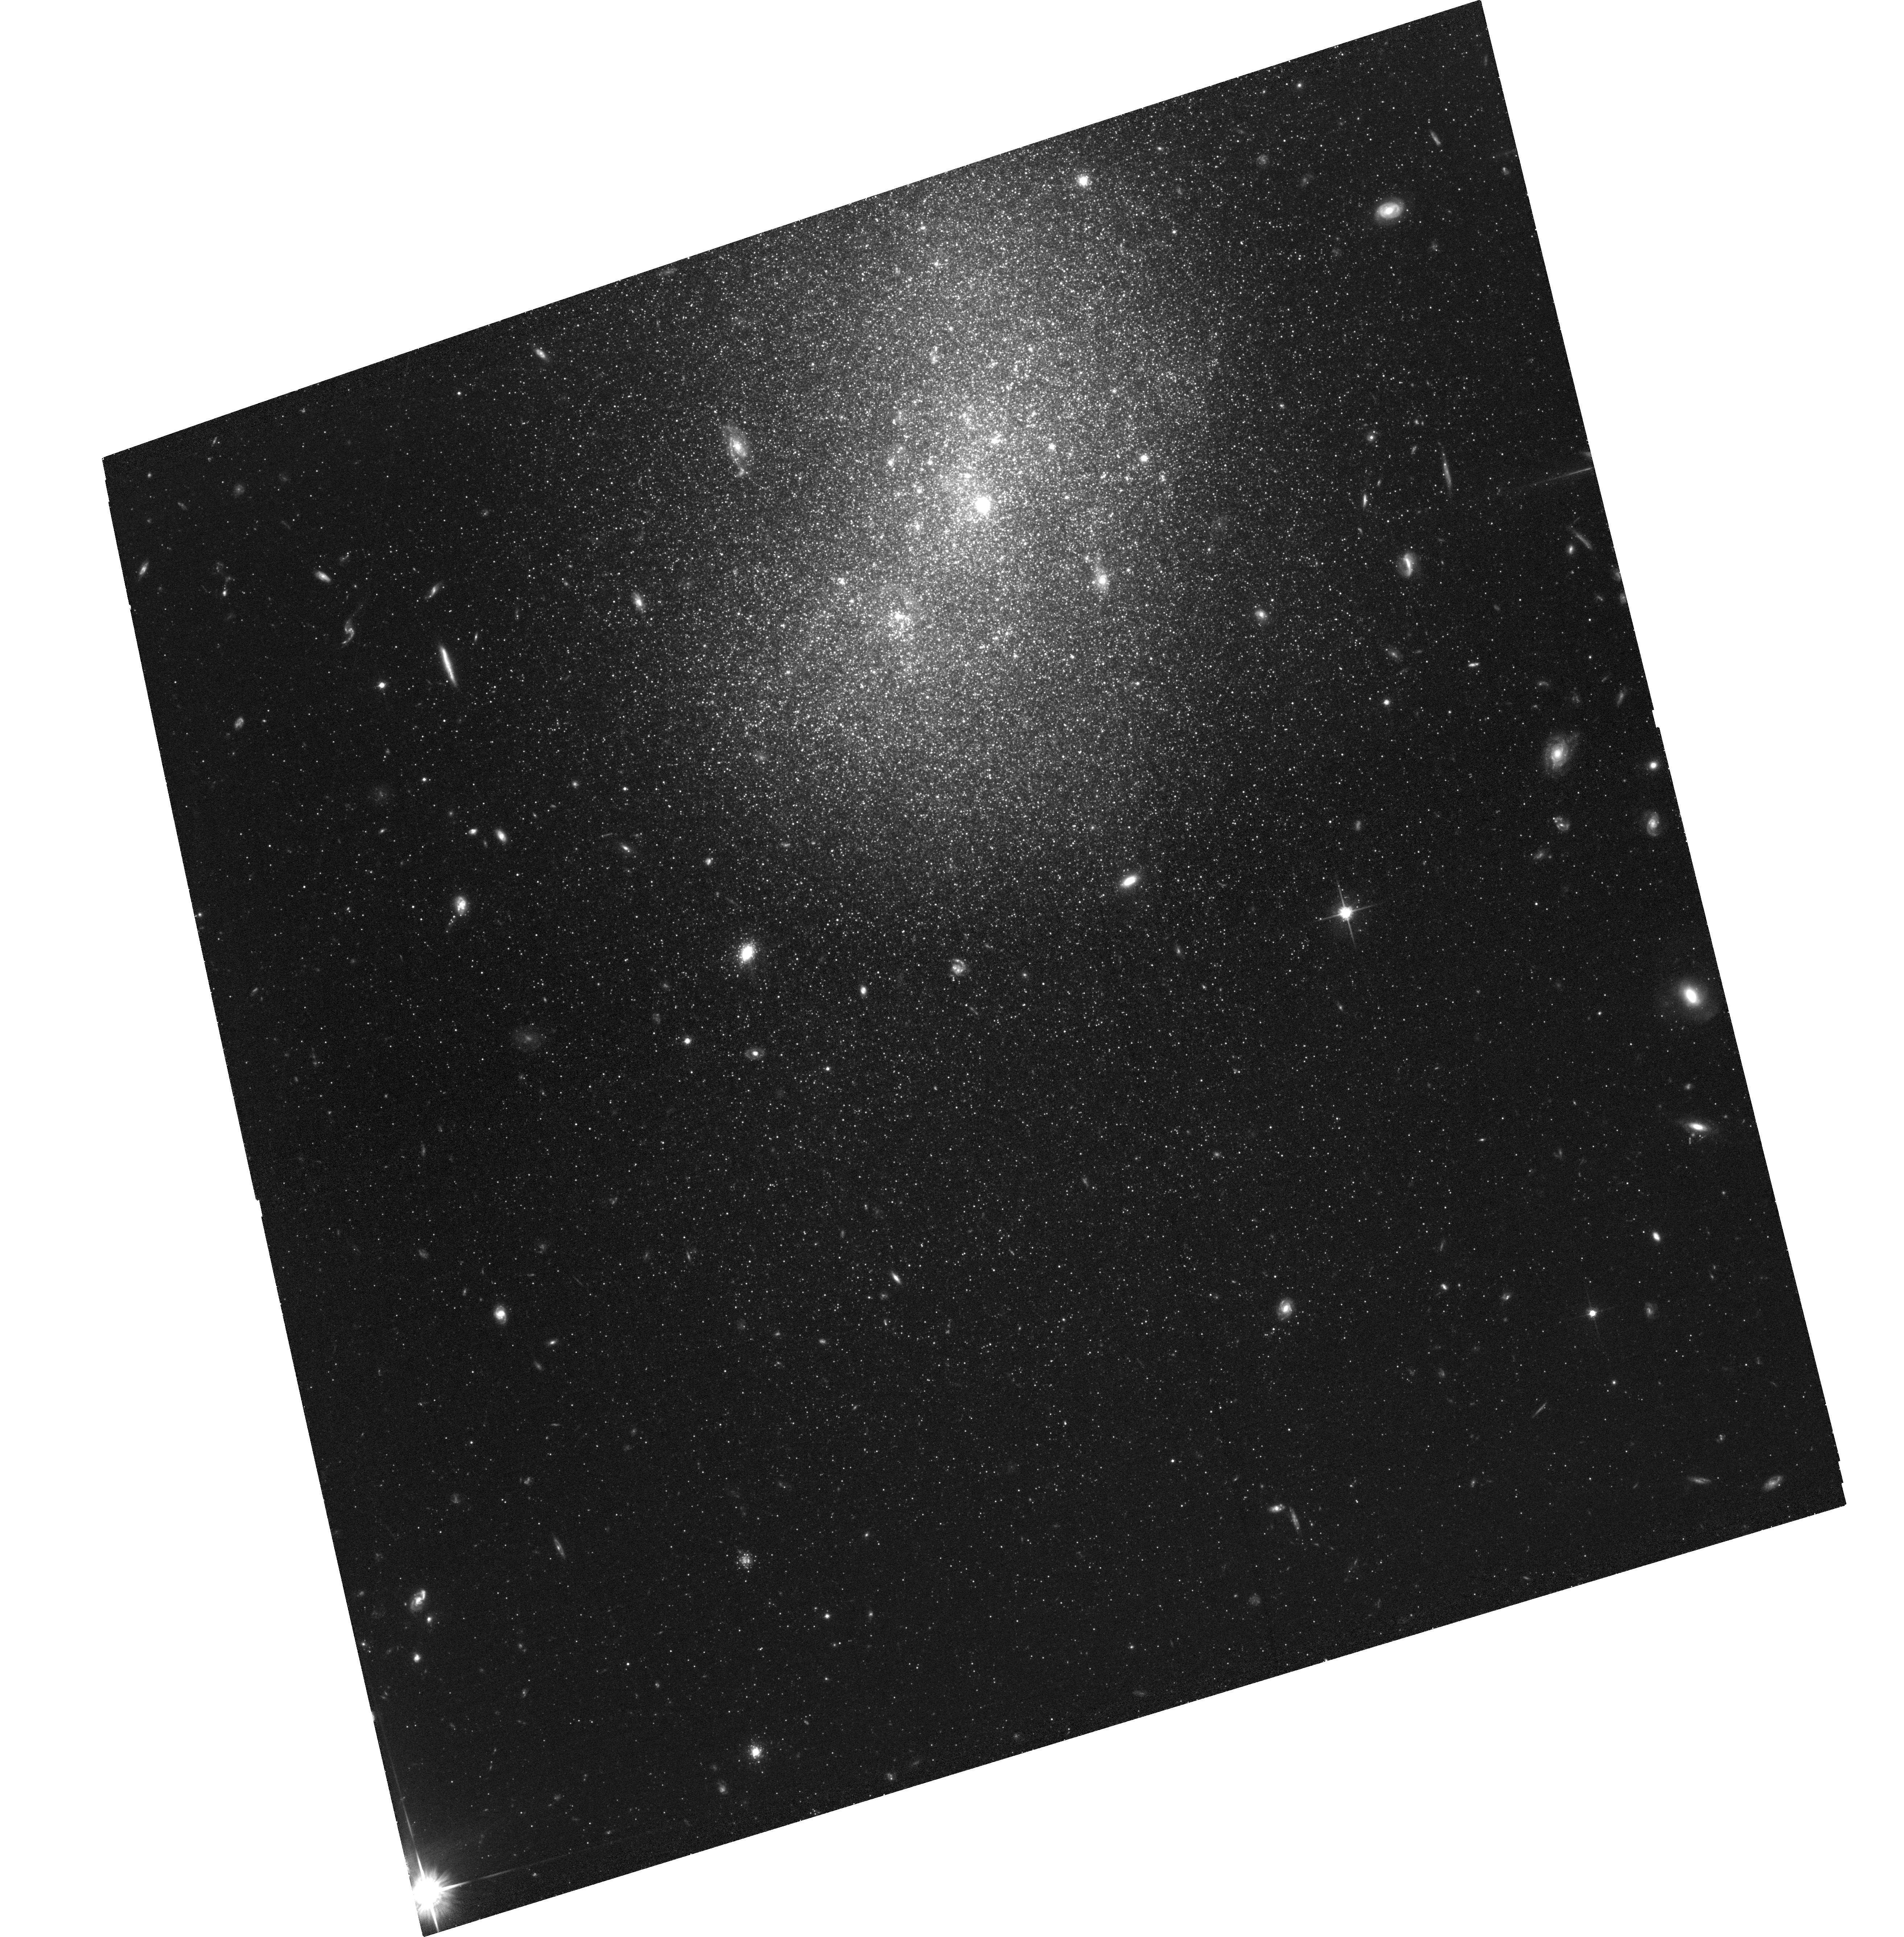
Target: NGC-5238-P1
Instrument: ACS/WFC
Filter: F814W
Exposure: 1.9 h
Observation ID: hst_17140_10_acs_wfc_f814w_jf0s10

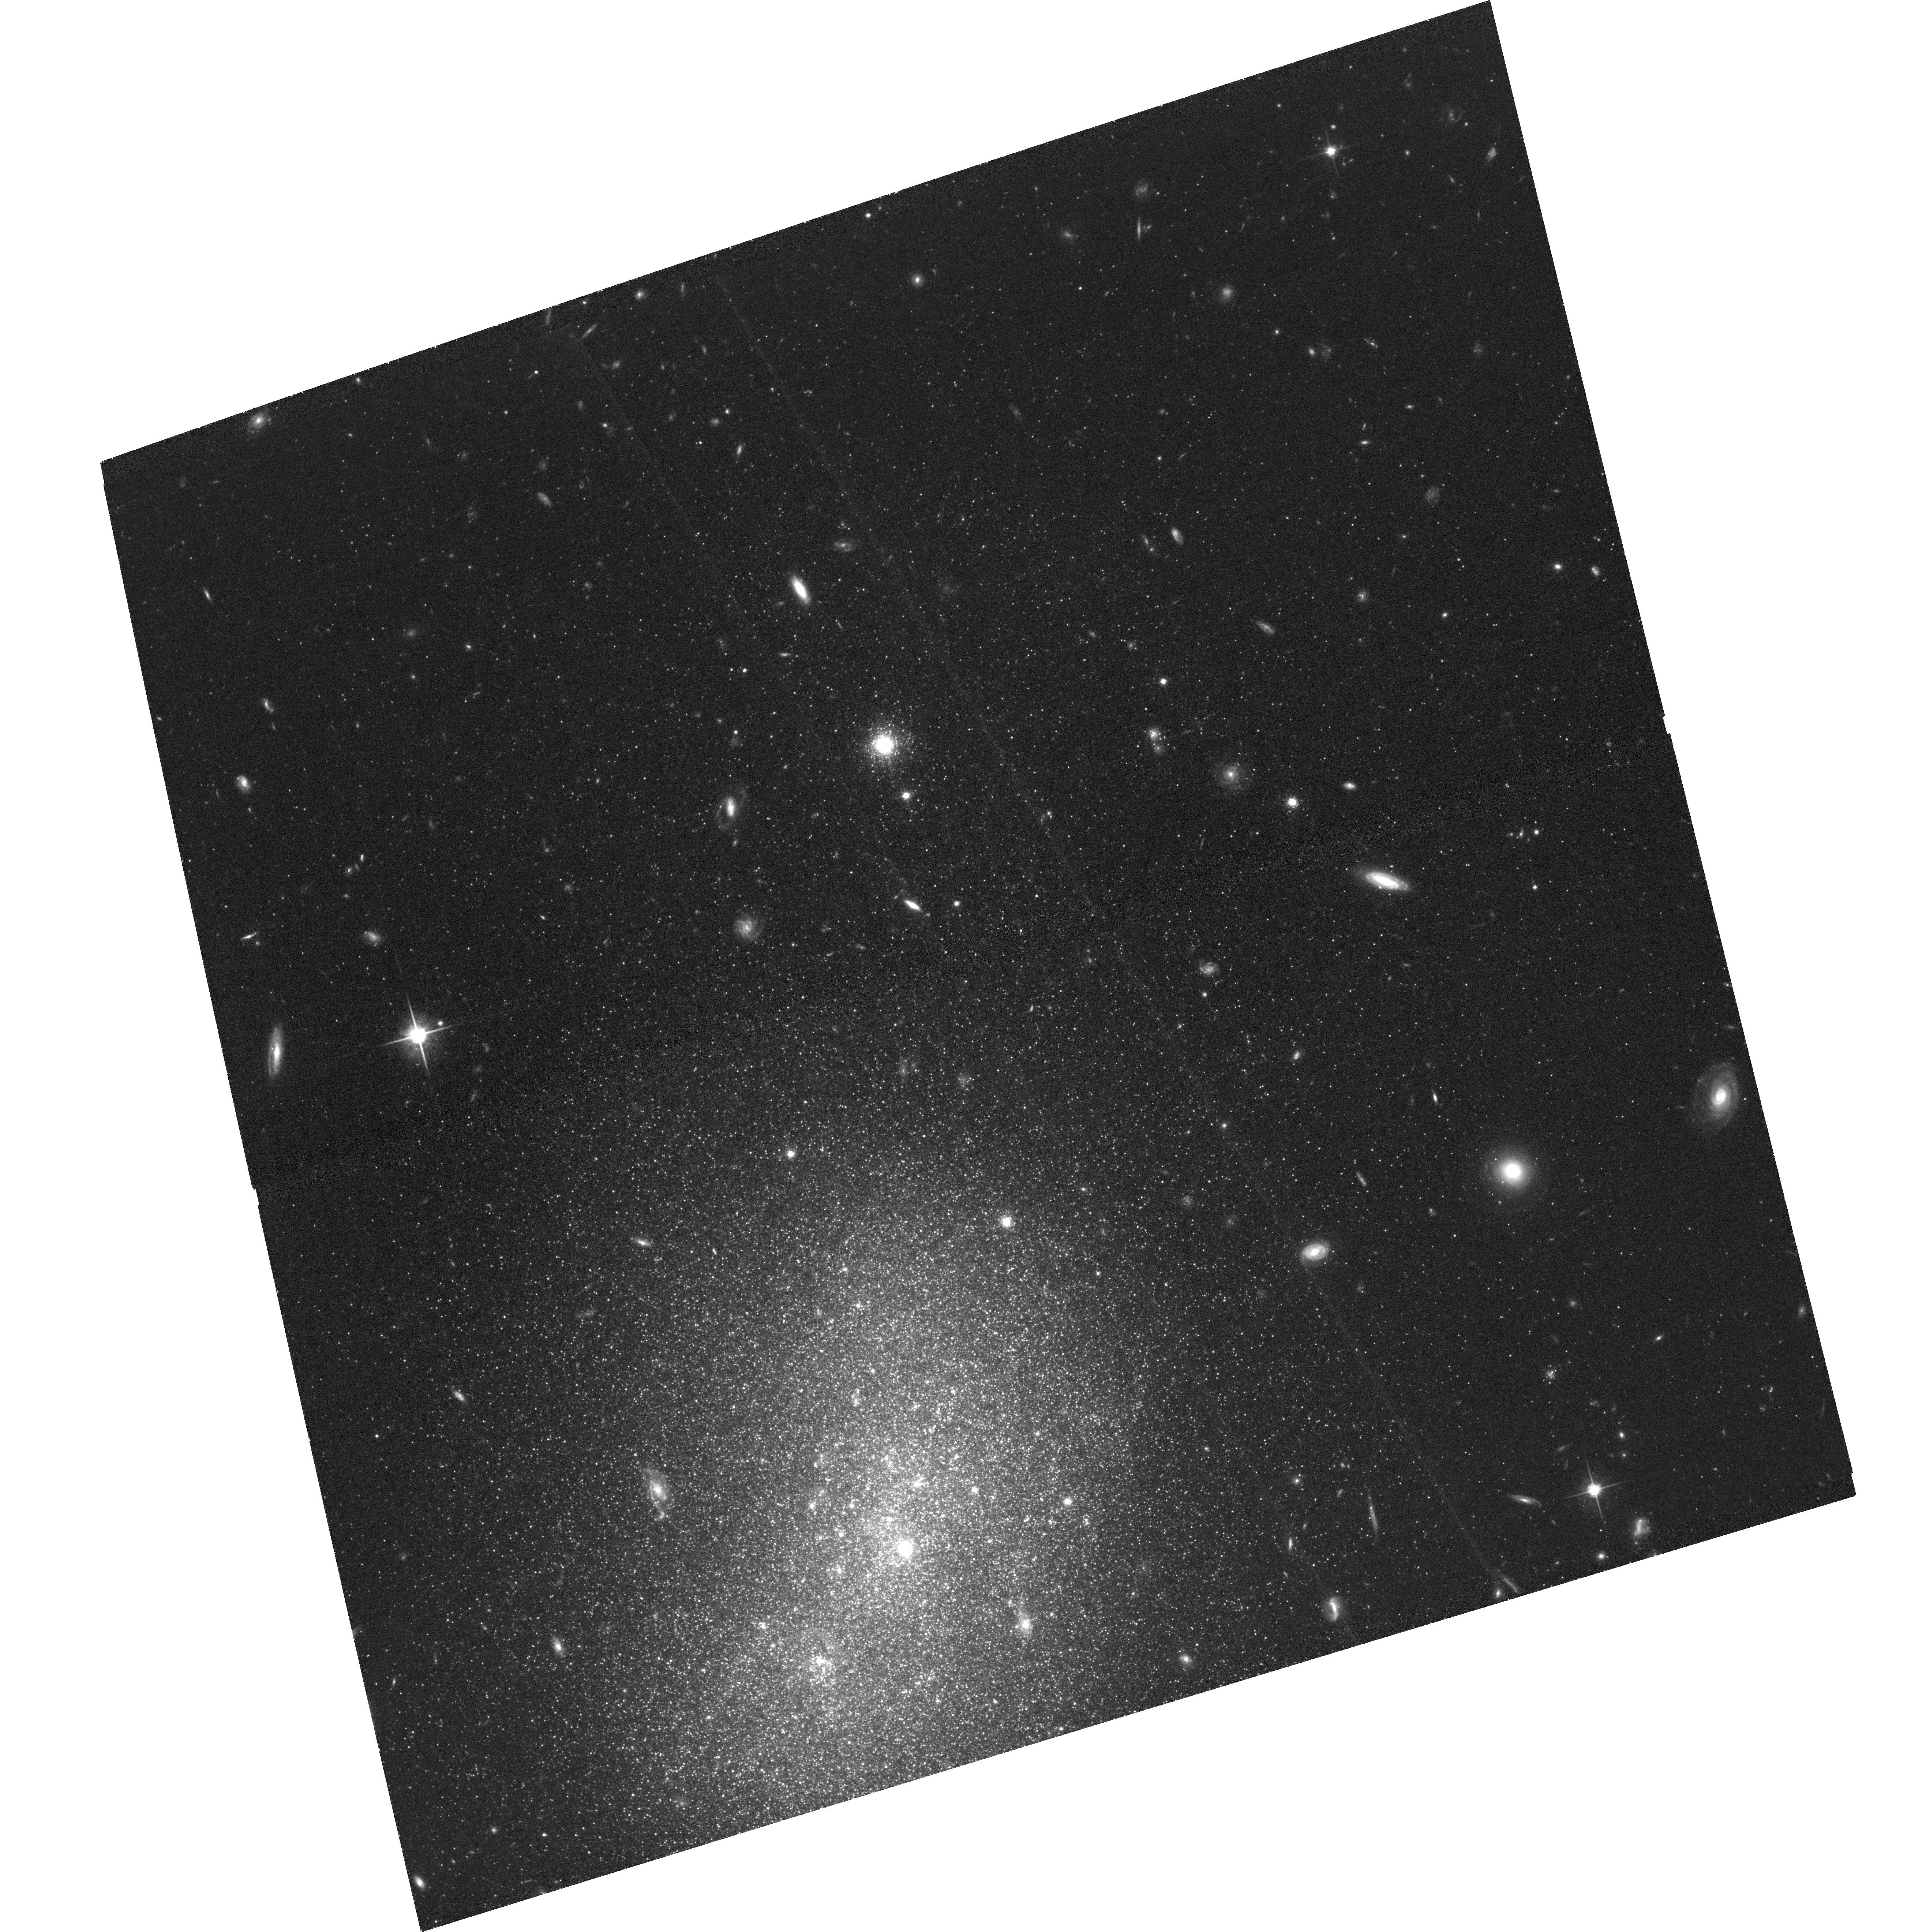
Target: NGC-5238-P2
Instrument: ACS/WFC
Filter: F814W
Exposure: 1.3 h
Observation ID: hst_17140_14_acs_wfc_f814w_jf0s14

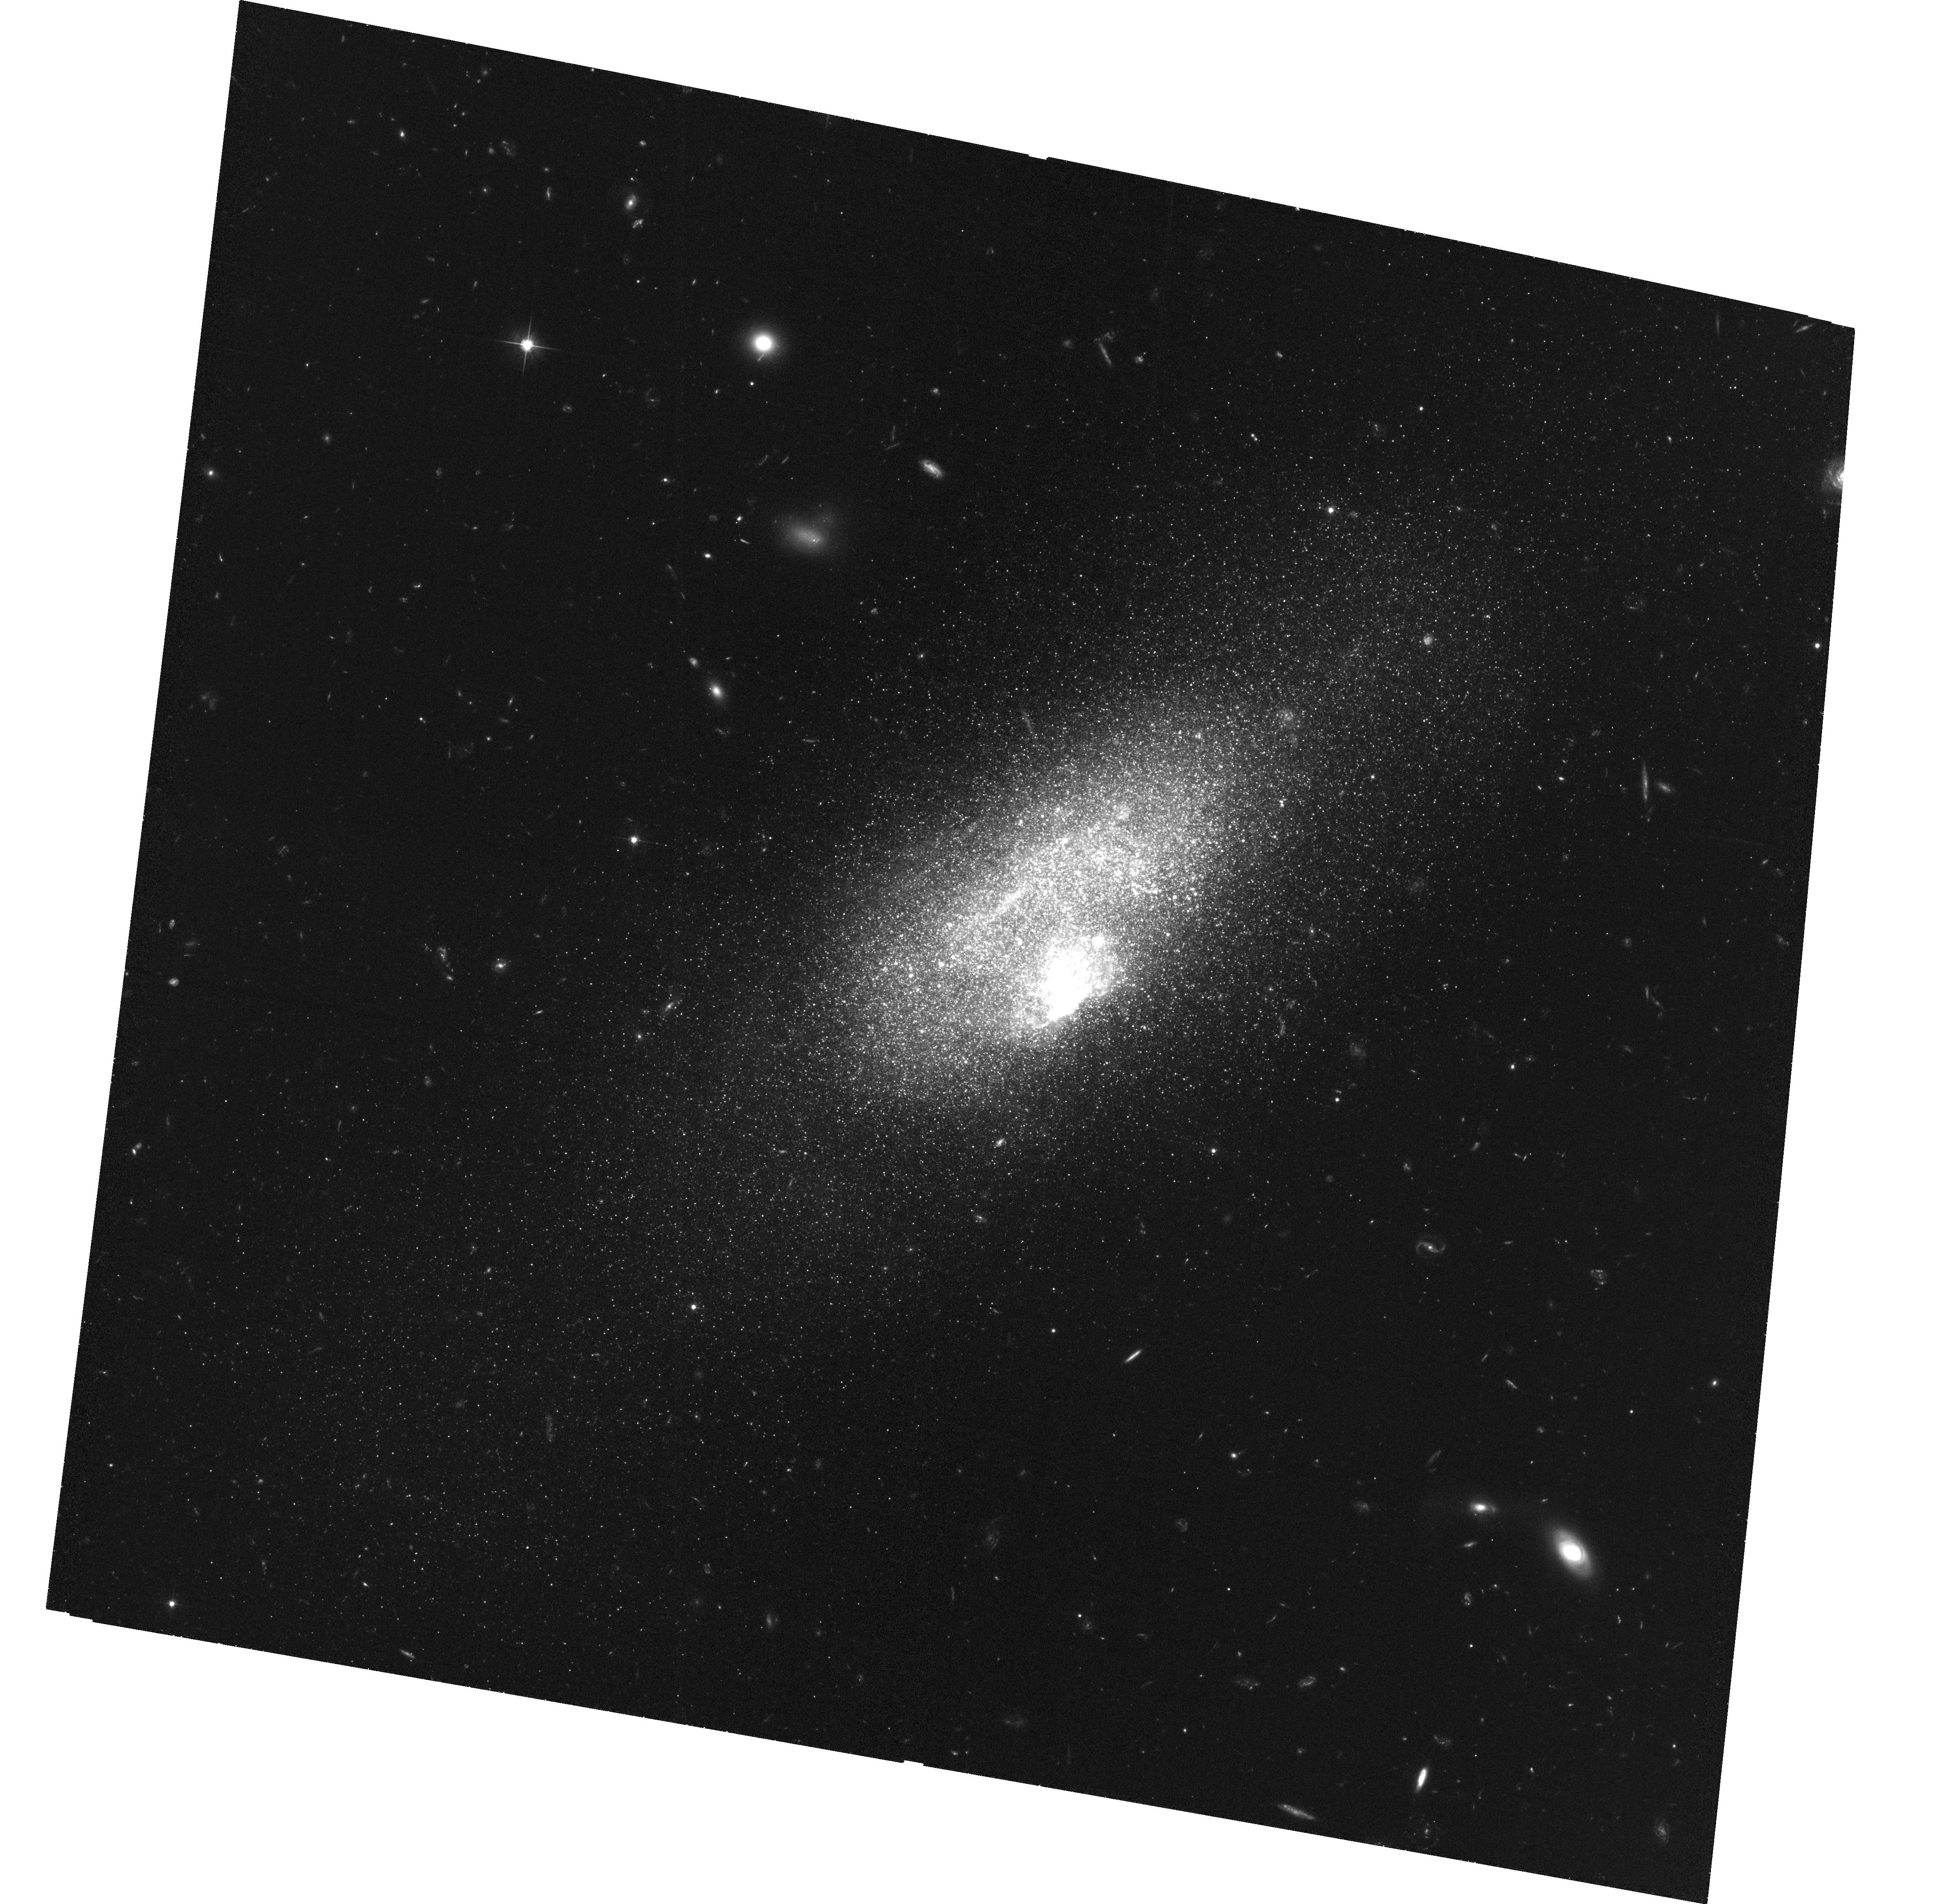
Target: MRK-178
Instrument: ACS/WFC
Filter: F606W
Exposure: 1.9 h
Observation ID: hst_17140_01_acs_wfc_f606w_jf0s01

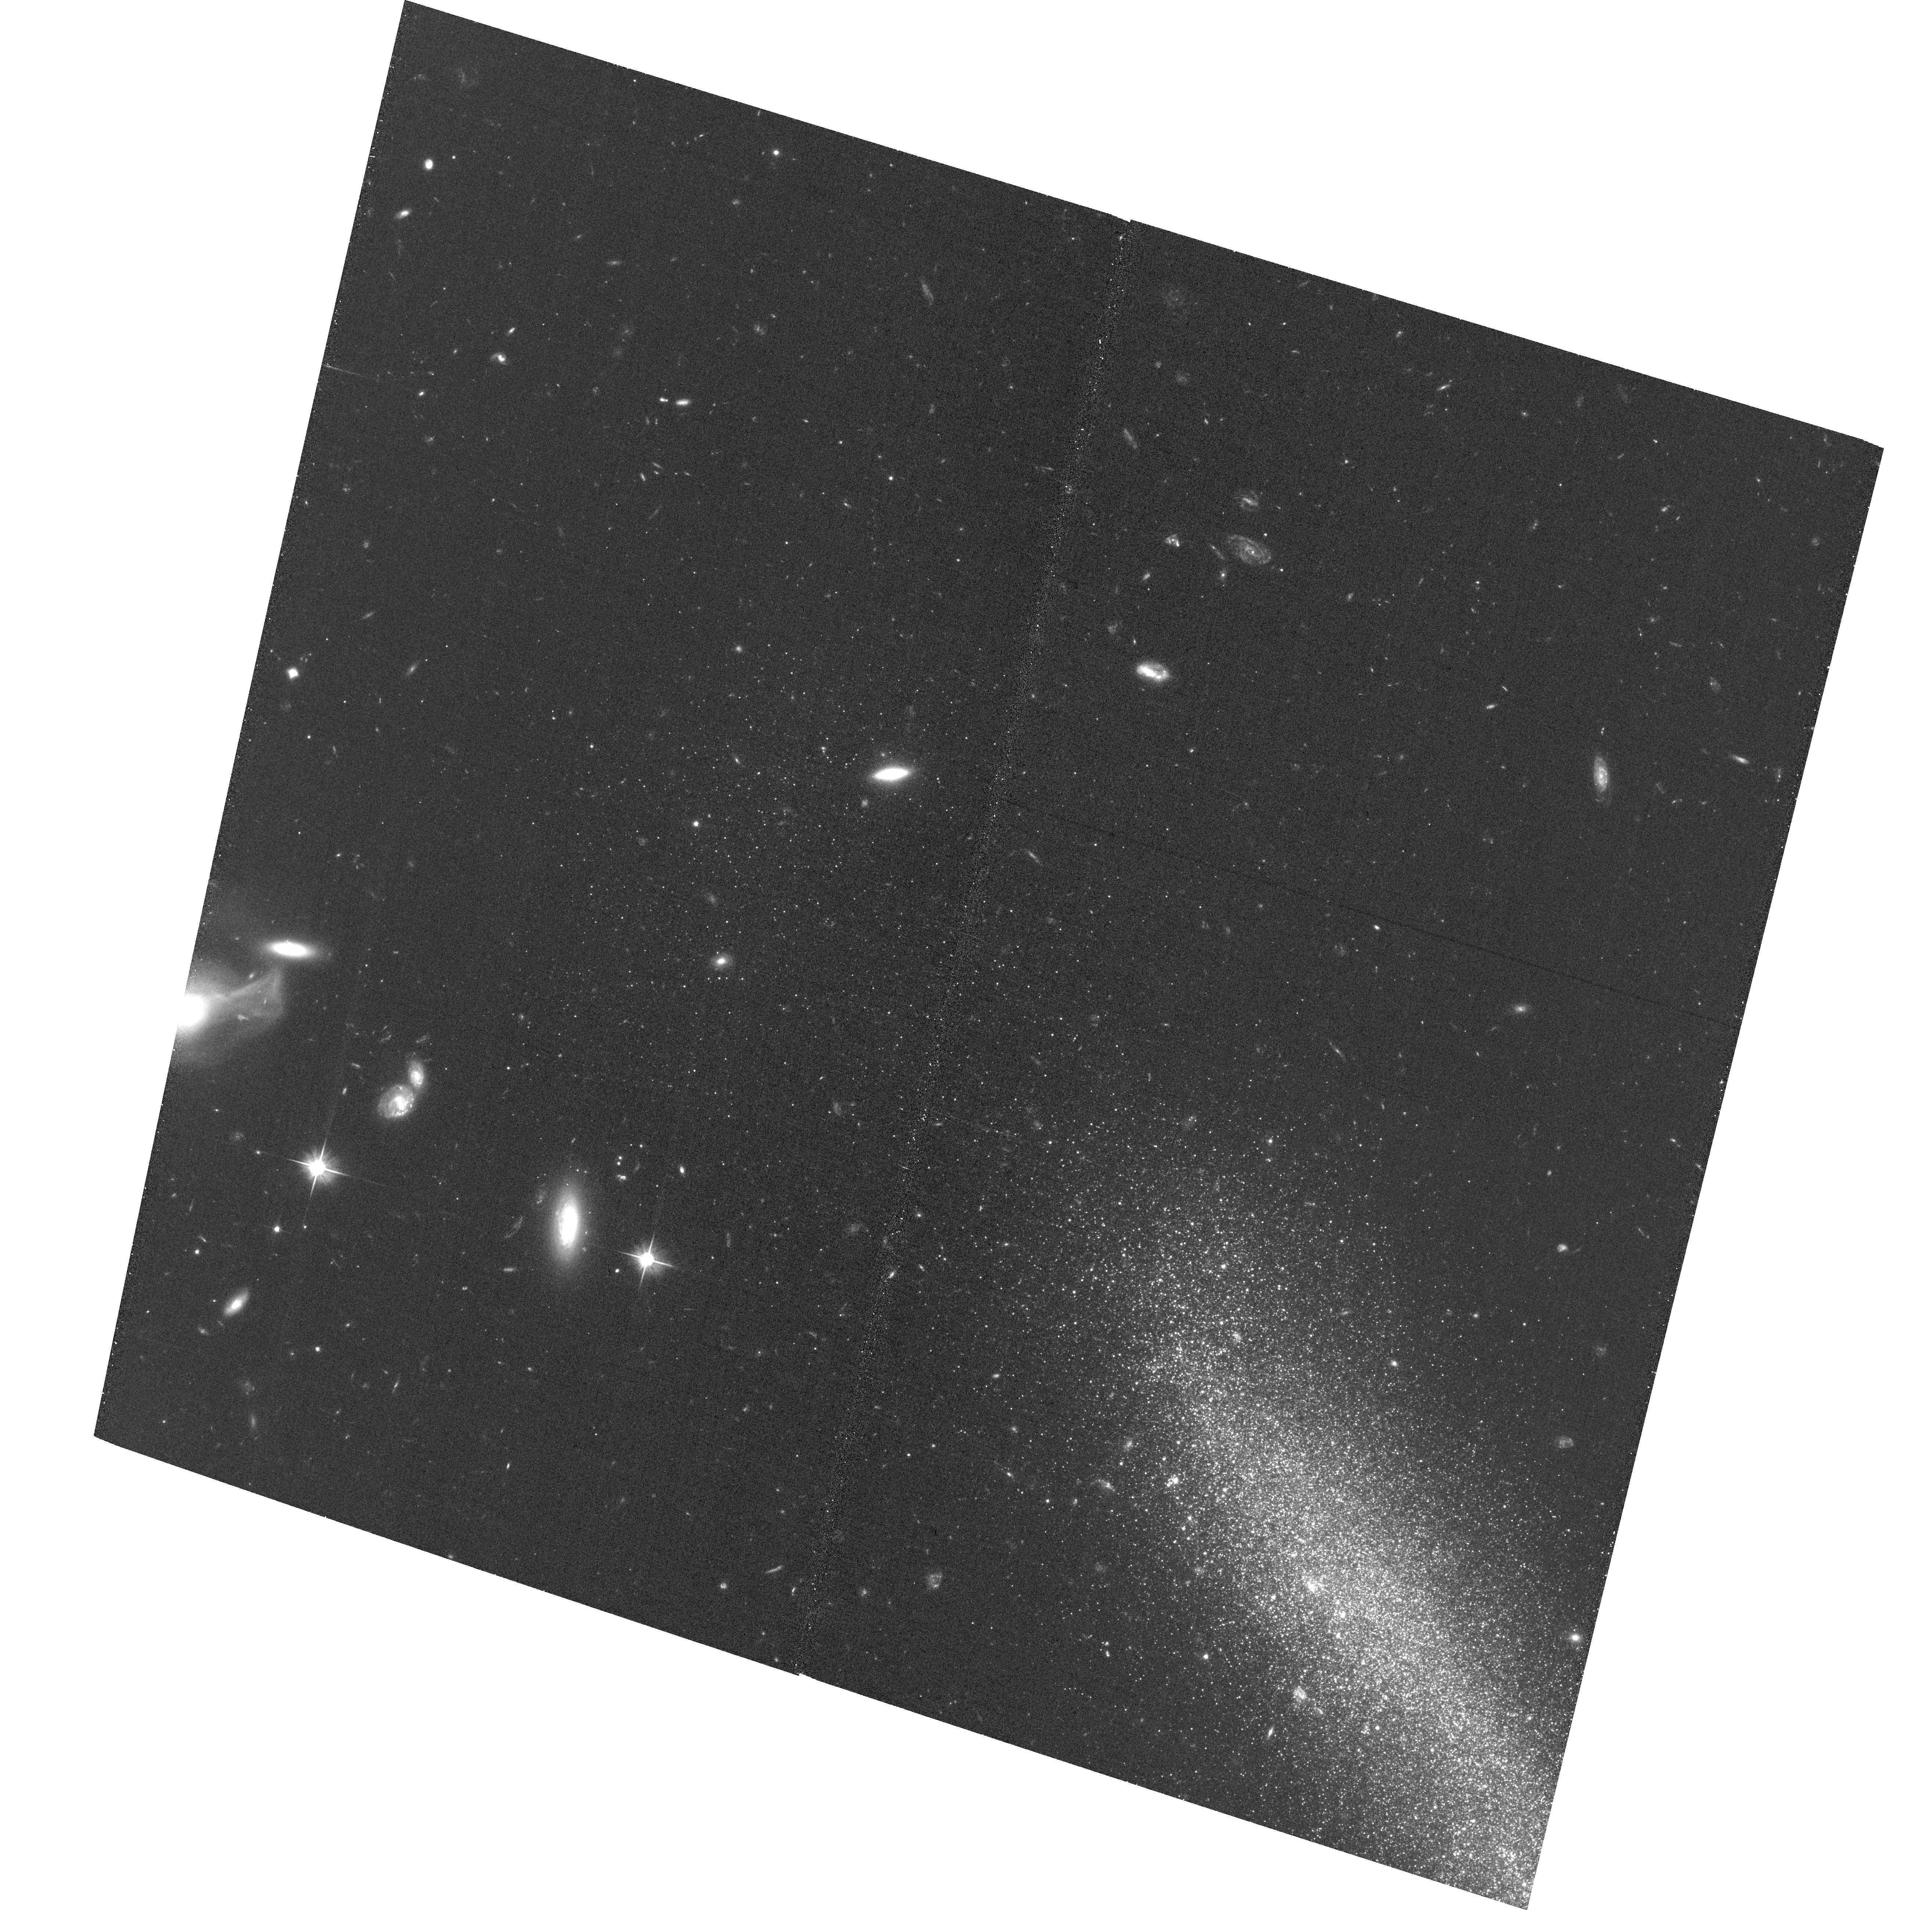
Target: UGC-8760-POINT2
Instrument: ACS/WFC
Filter: F606W
Exposure: 33 min
Observation ID: hst_17140_06_acs_wfc_f606w_jf0s06

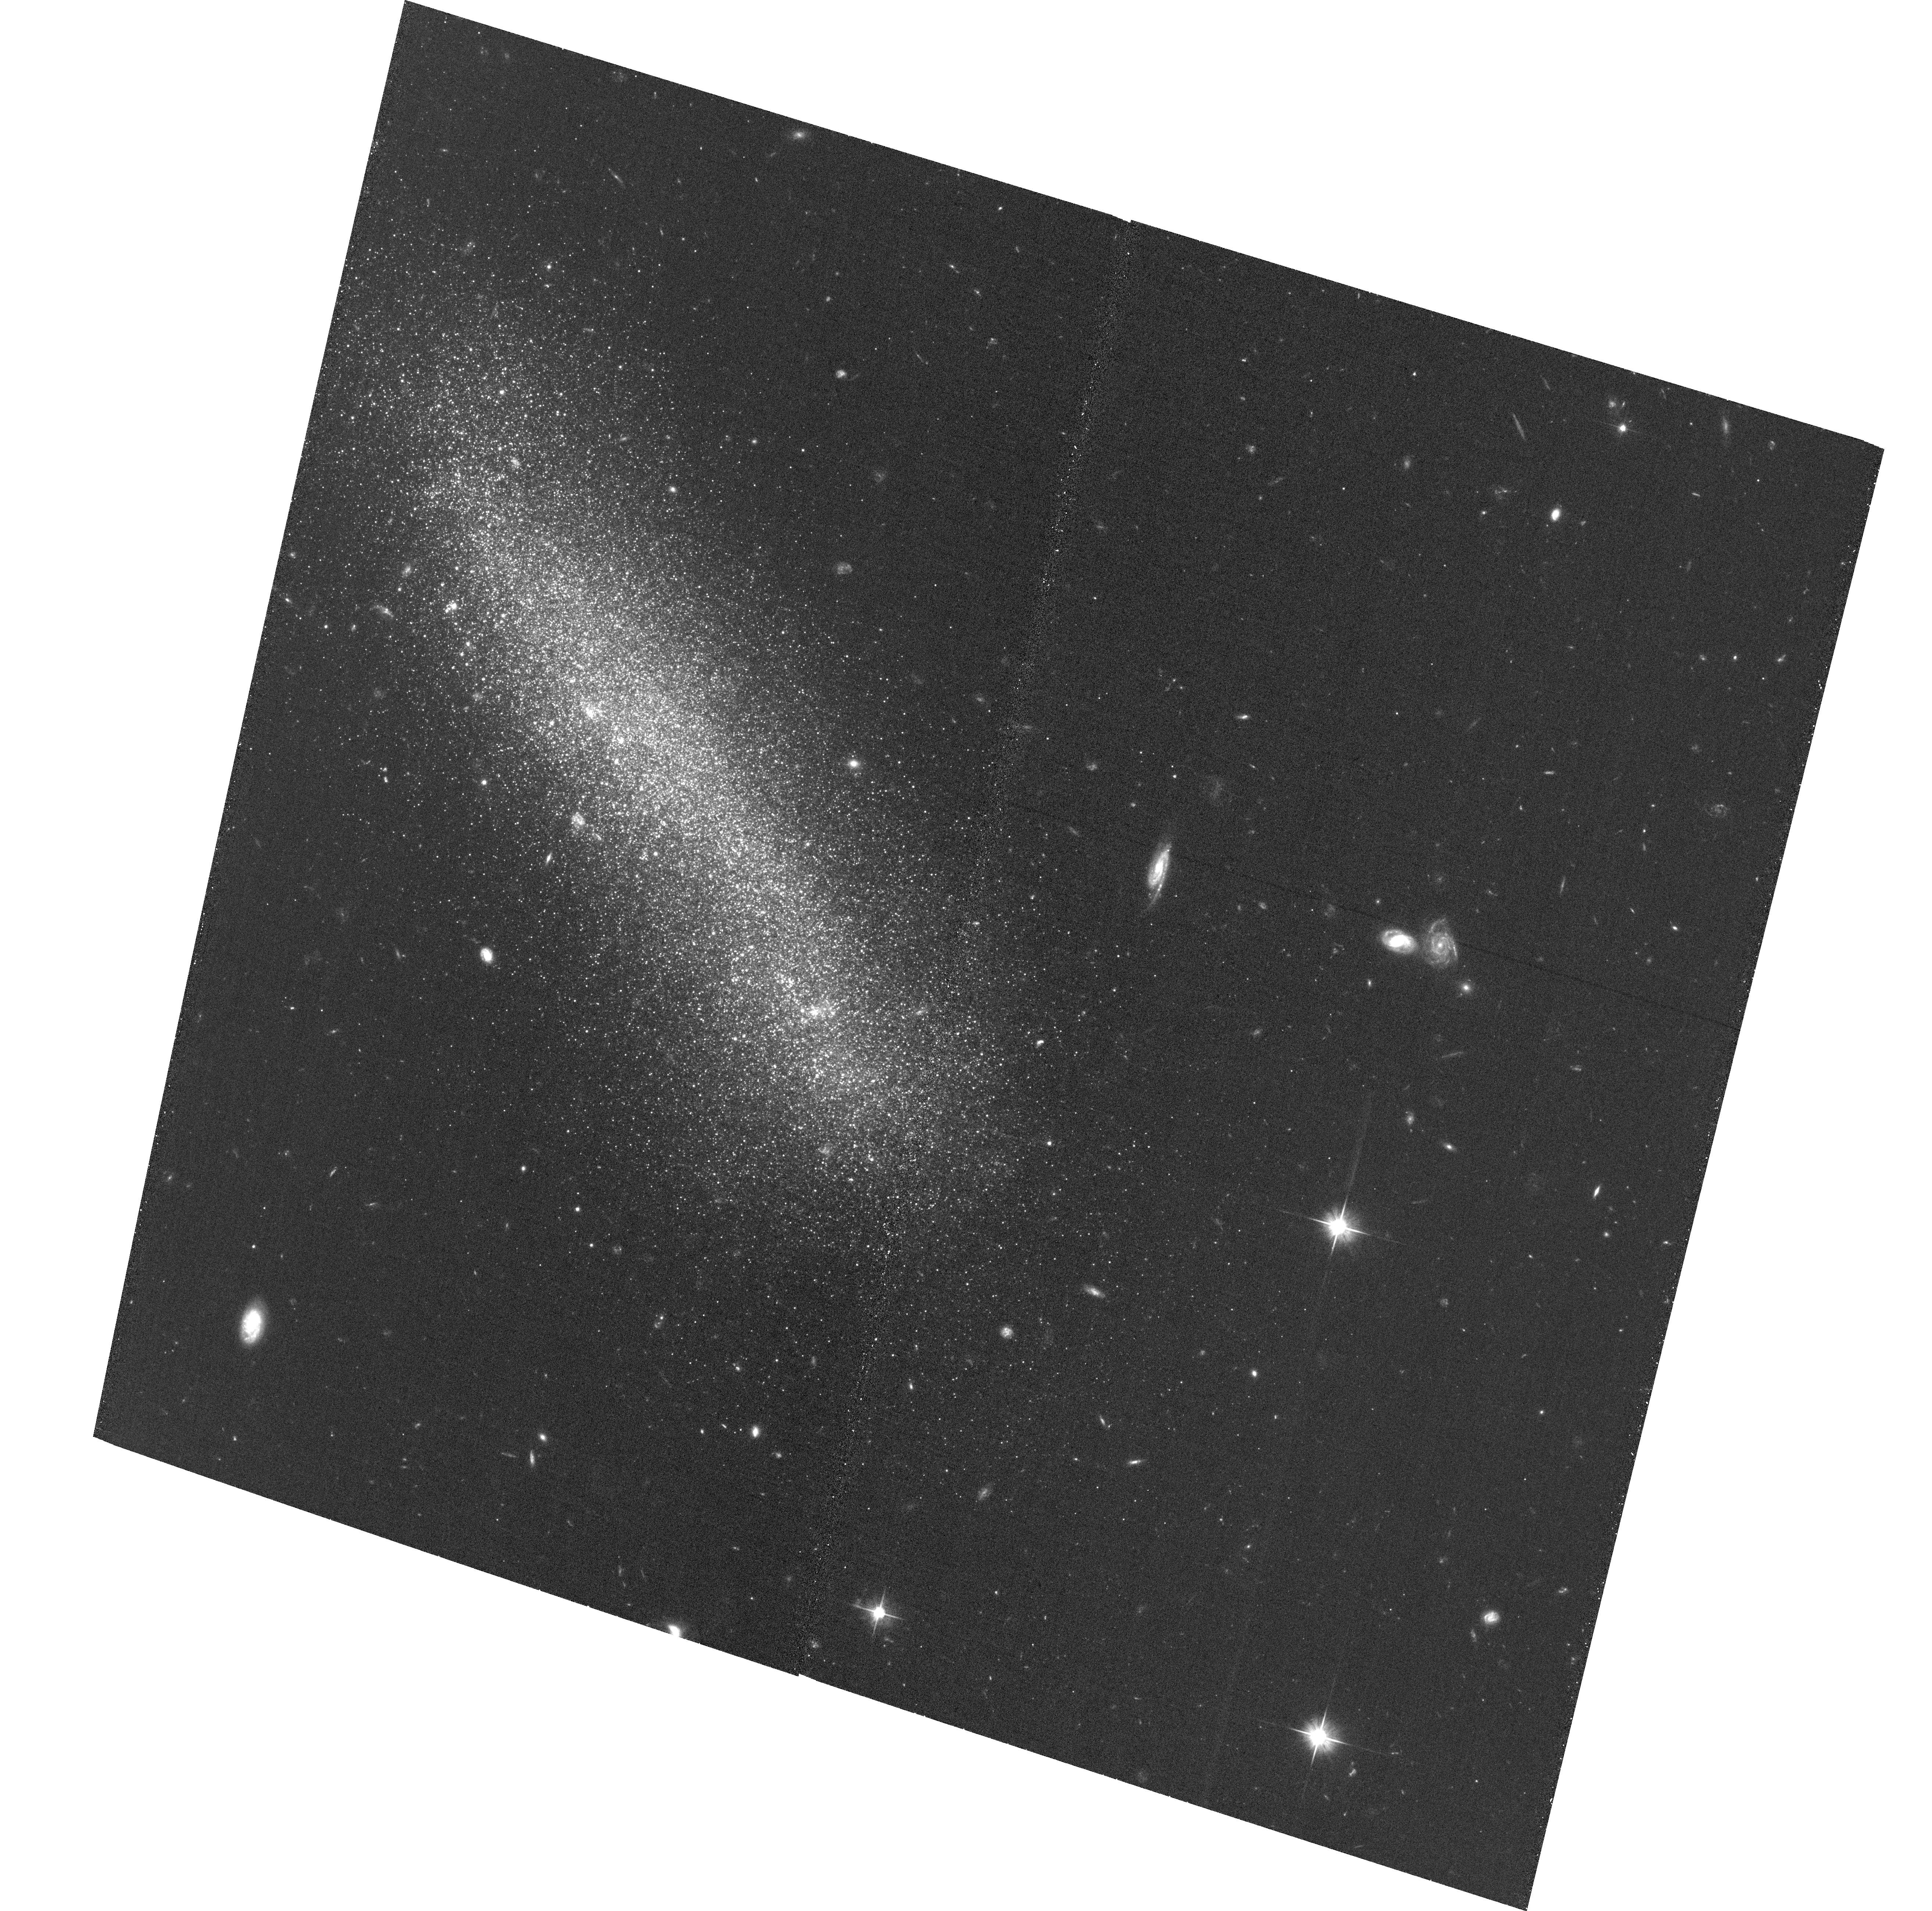
Target: UGC-8760-POINT1
Instrument: ACS/WFC
Filter: F606W
Exposure: 33 min
Observation ID: hst_17140_04_acs_wfc_f606w_jf0s04

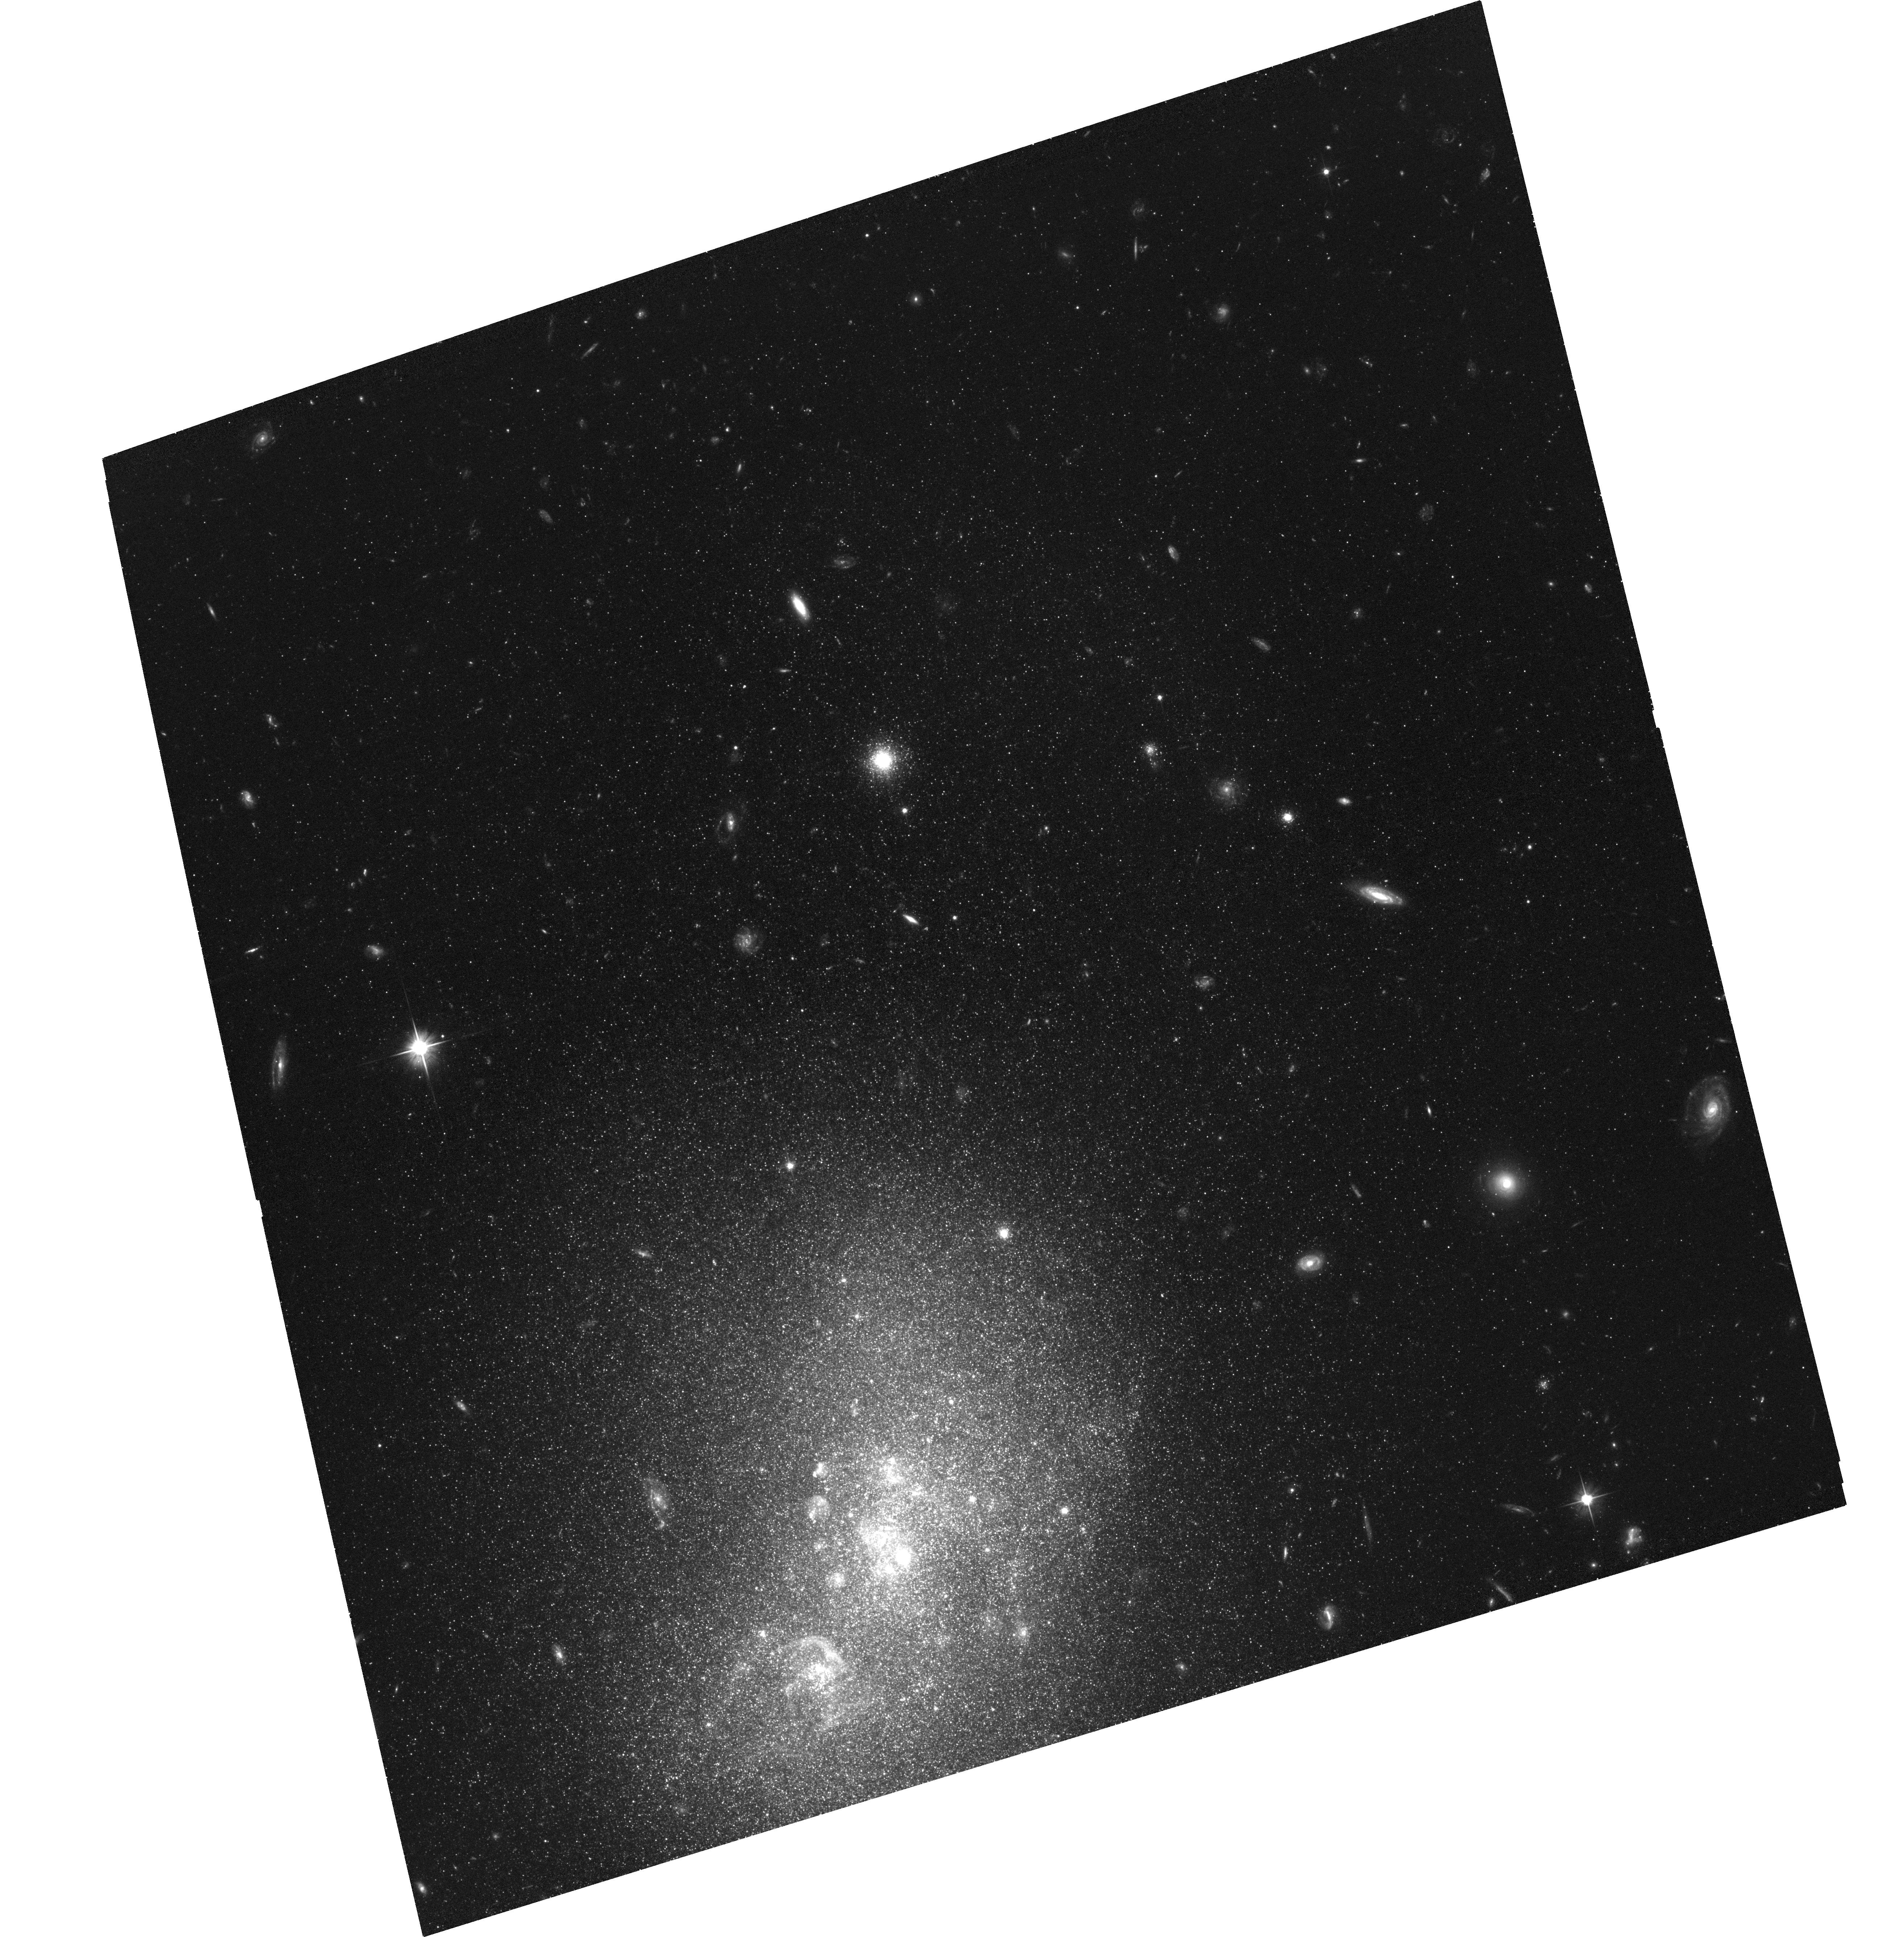
Target: NGC-5238-P2
Instrument: ACS/WFC
Filter: F606W
Exposure: 1.9 h
Observation ID: hst_17140_12_acs_wfc_f606w_jf0s12

Toward an observational test of the Lambda CDM hierarchical paradigm at the smallest galaxy scales (PI: Annibali, Francesca)

Deep, wide-field ground-based imaging has led to the discovery of low-surface brightness tidal features around three small dwarf galaxies (with stellar masses between 10^7 and 10^8 Msun) at distances between 3 and 4 Mpc: UGC 8760, UGC 6541, and NGC 5238. The three galaxies are isolated, without any identifiable companion that could cause the observed tidal disturbances. Of 45 dwarf galaxies imaged to comparable depth, they are the only strong candidates of dwarfs in the process of accreting smaller satellites, thus a signature of hierarchical structure assembly on the smallest scales. Remarkably, direct evidence of satellite accretion has so far been observed in dwarfs typically more massive than these. Preliminary N-body hydrodynamical simulations suggest that the merger events occurred no longer than ~1 Gyr ago. To confirm this hypothesis, we propose new deep ACS imaging in V and I that will enable the characterization of the stellar populations of the host dwarfs and of their satellites' remnants, and to infer their detailed star formation history (SFH) over the last ~1 Gyr. Analysis of these new data will potentially reveal the presence of starbursts triggered by pericenter passages during the interaction. Together with the galaxy kinematical properties, the SFHs will provide a crucial ingredient for N-body hydrodynamical simulations aimed at reconstructing the properties of the dwarf progenitors and their merging history. Ultimately, these results will be compared with cosmological simulations that predict the satellite population around dwarf galaxies of different masses, providing a first test of the Lambda CDM hierarchical paradigm at the smallest galaxy scales.